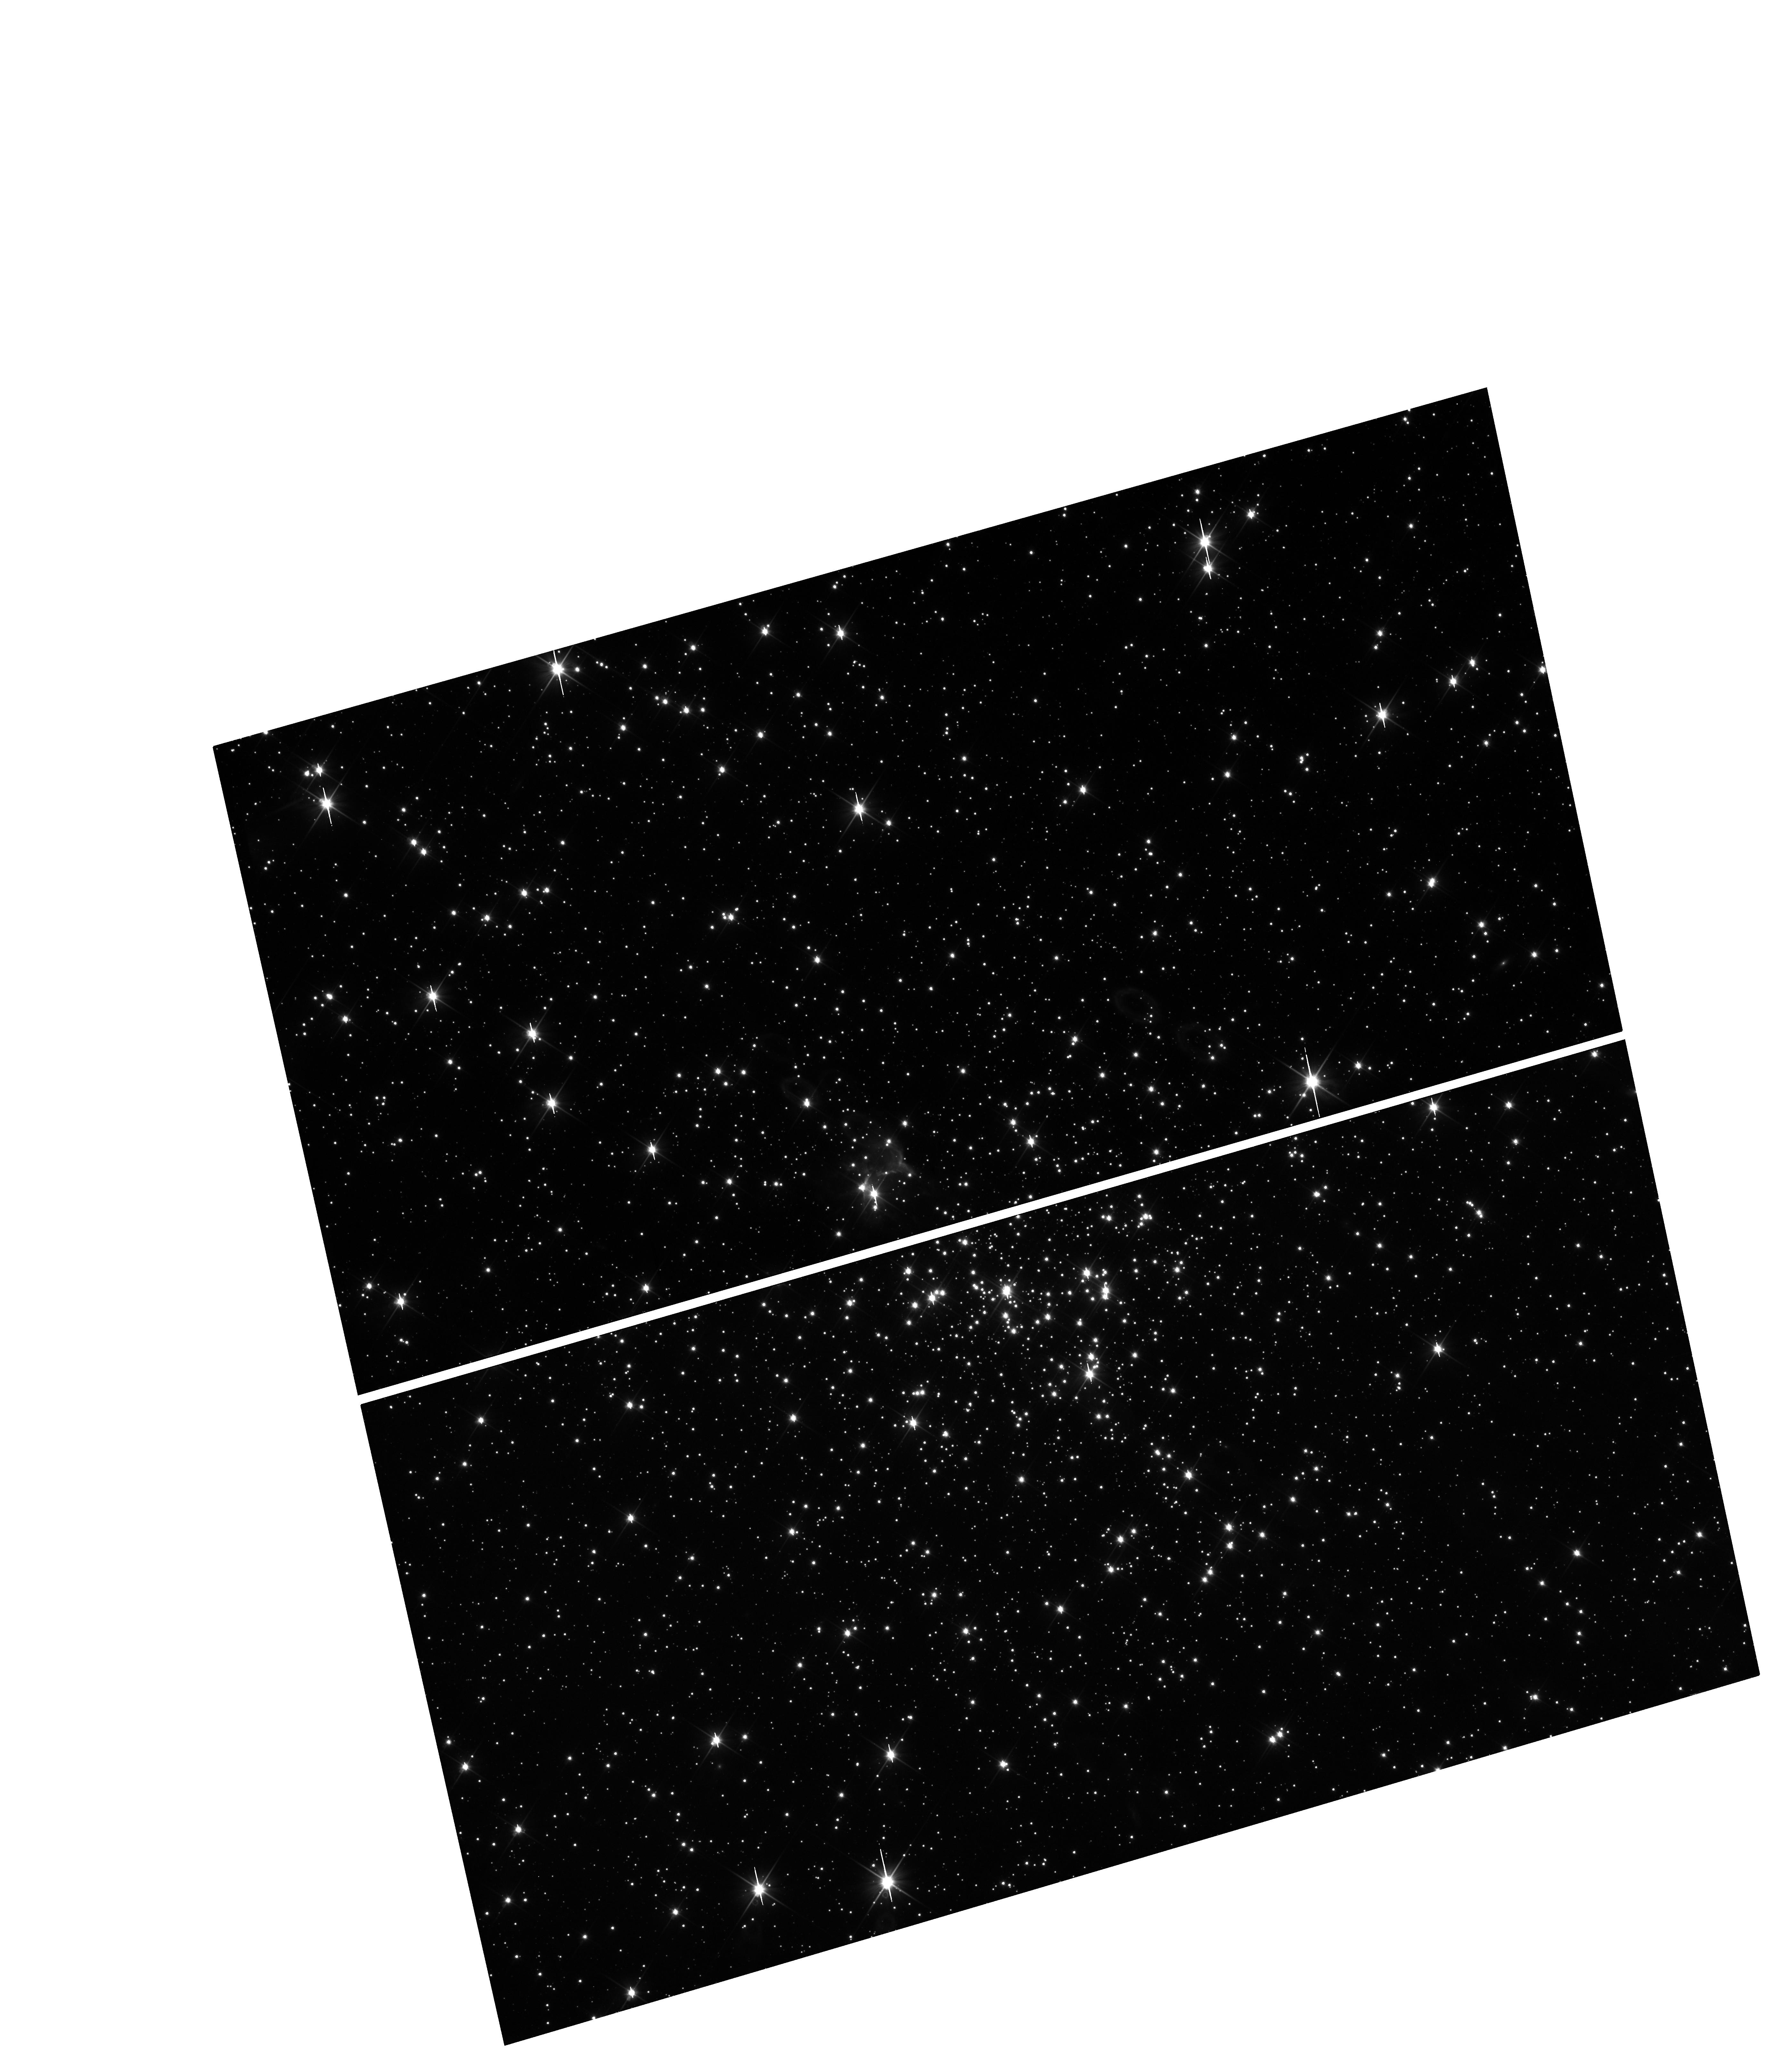
Target: PHR1315-6555-OFFSET. Instrument: WFC3/UVIS. Filter: F200LP. Exposure: 17 min. Observation ID: hst_12518_01_wfc3_uvis_f200lp_ibp701

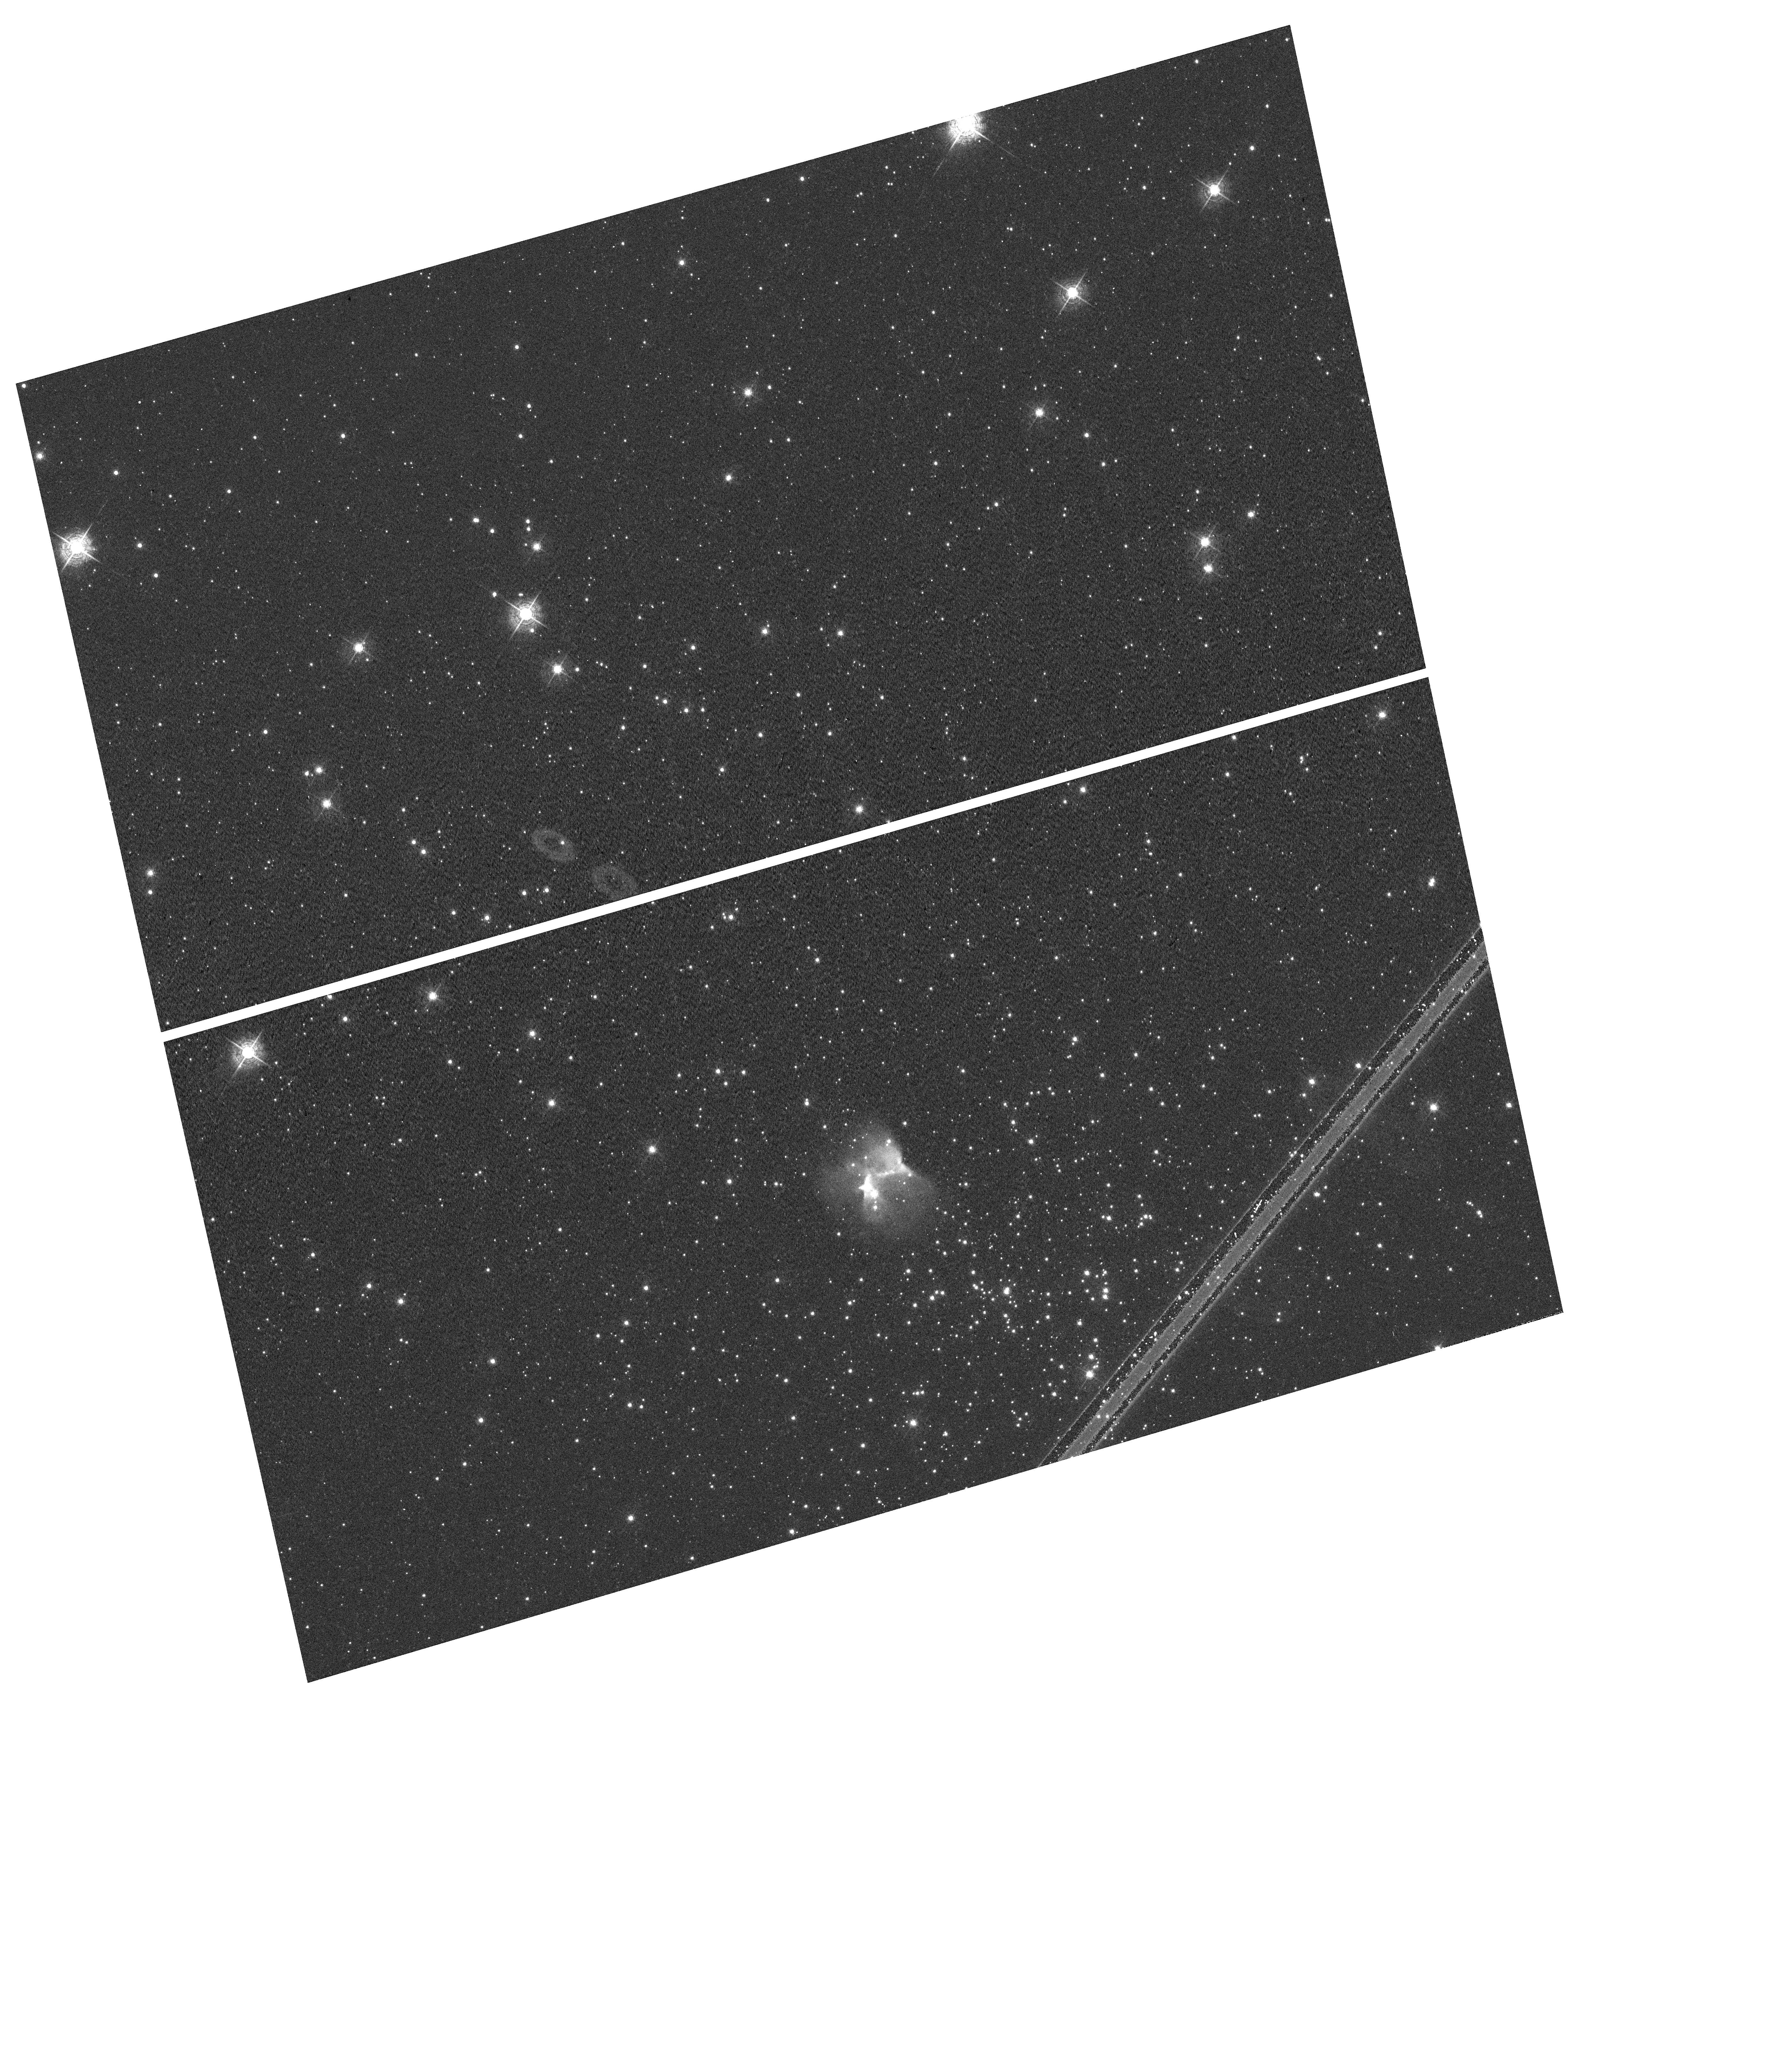
Target: PHR1315-6555. Instrument: WFC3/UVIS. Filter: F502N. Exposure: 17 min. Observation ID: hst_12518_01_wfc3_uvis_f502n_ibp701

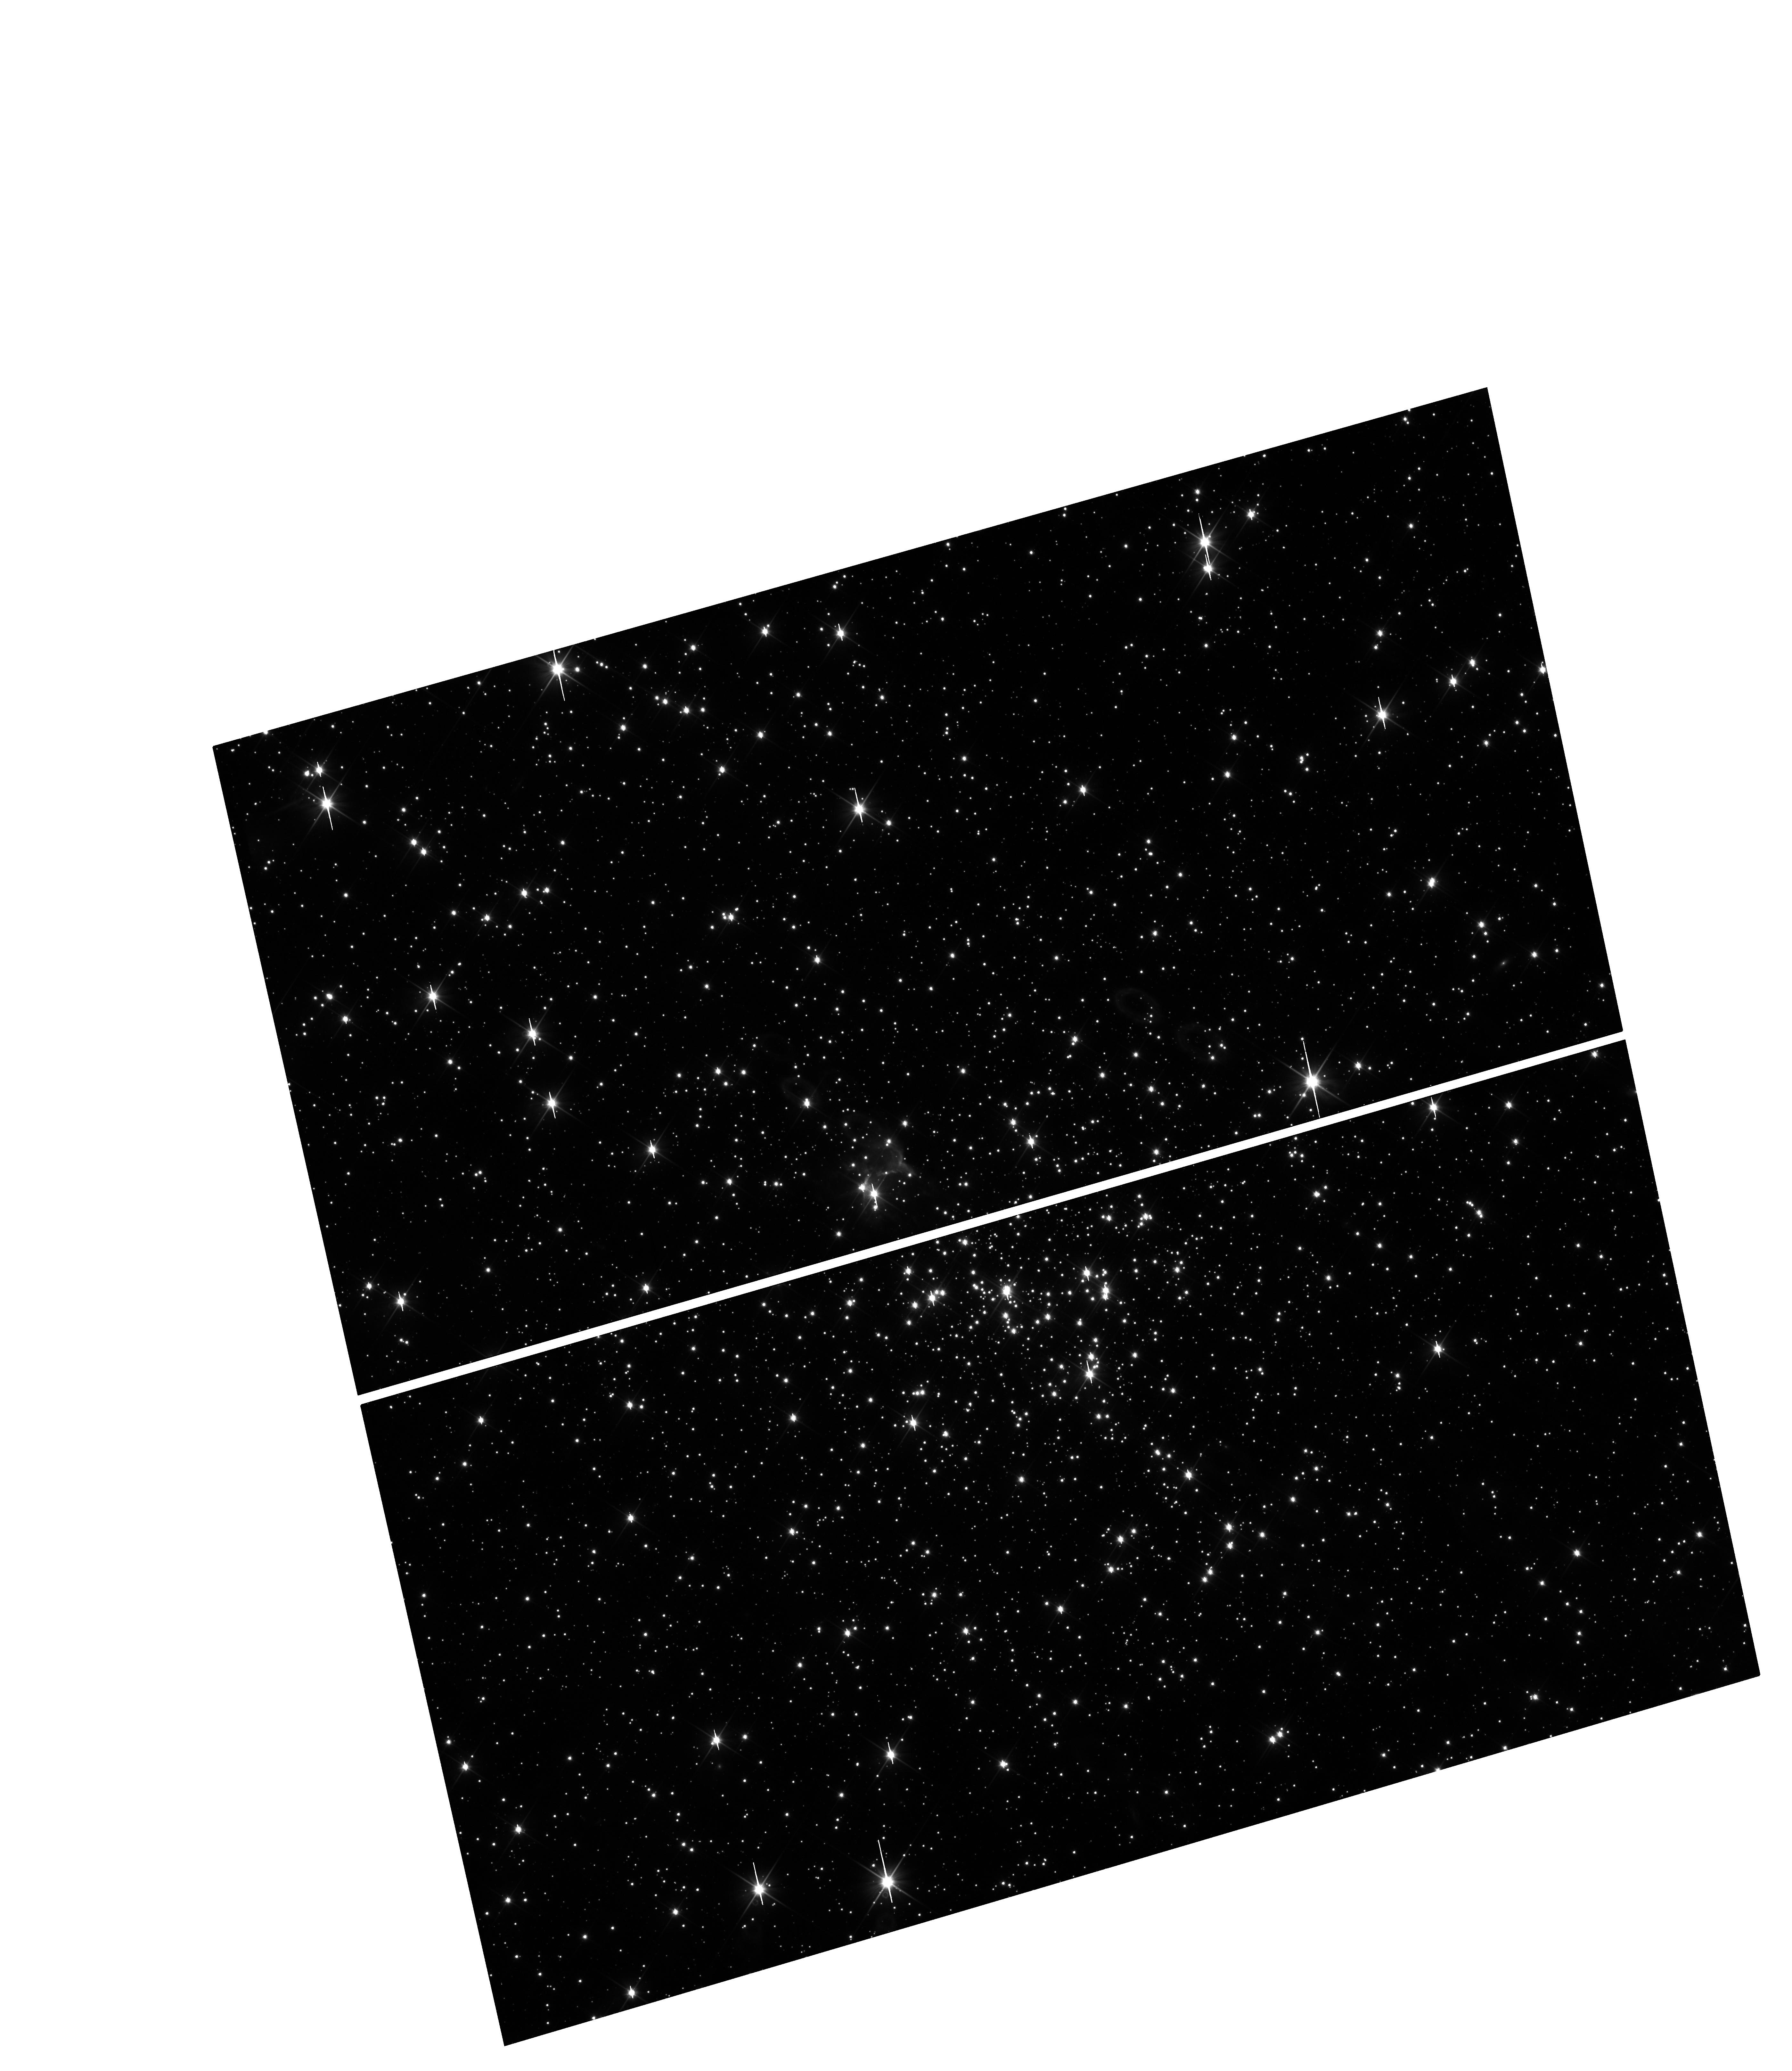
Target: PHR1315-6555-OFFSET. Instrument: WFC3/UVIS. Filter: F350LP. Exposure: 18 min. Observation ID: hst_12518_01_wfc3_uvis_f350lp_ibp701

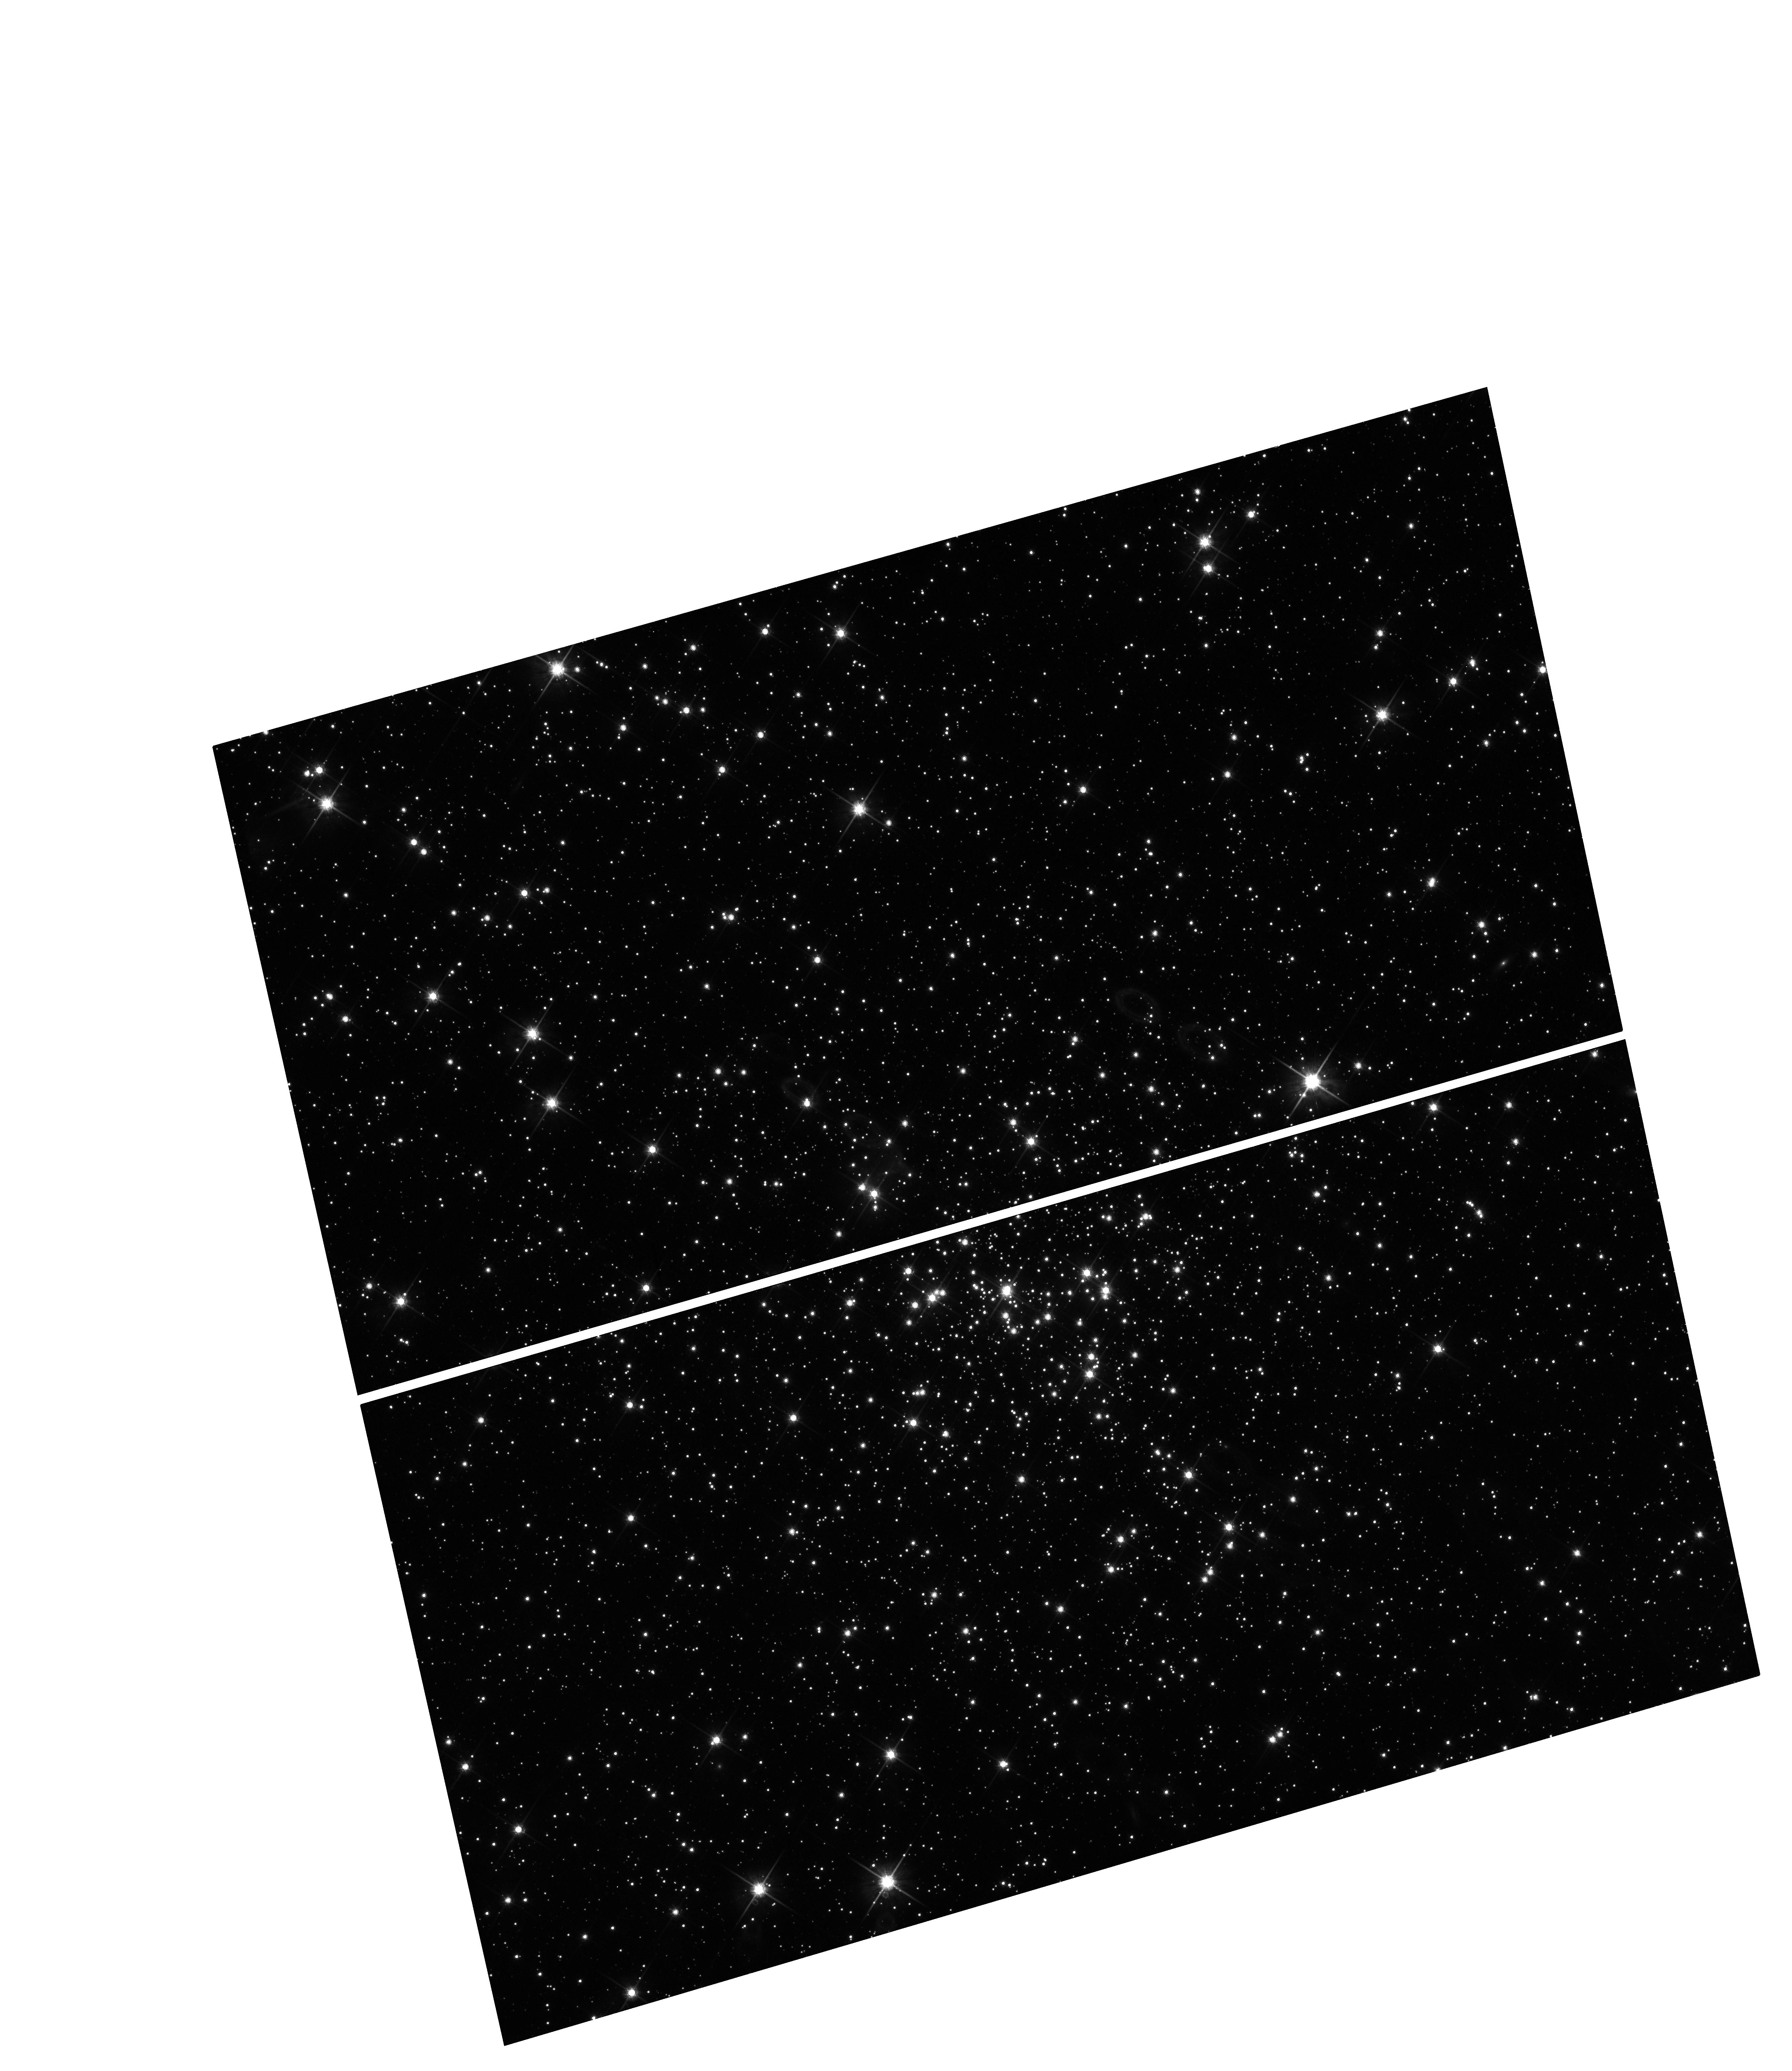
Target: PHR1315-6555-OFFSET. Instrument: WFC3/UVIS. Filter: F814W. Exposure: 18 min. Observation ID: hst_12518_01_wfc3_uvis_f814w_ibp701

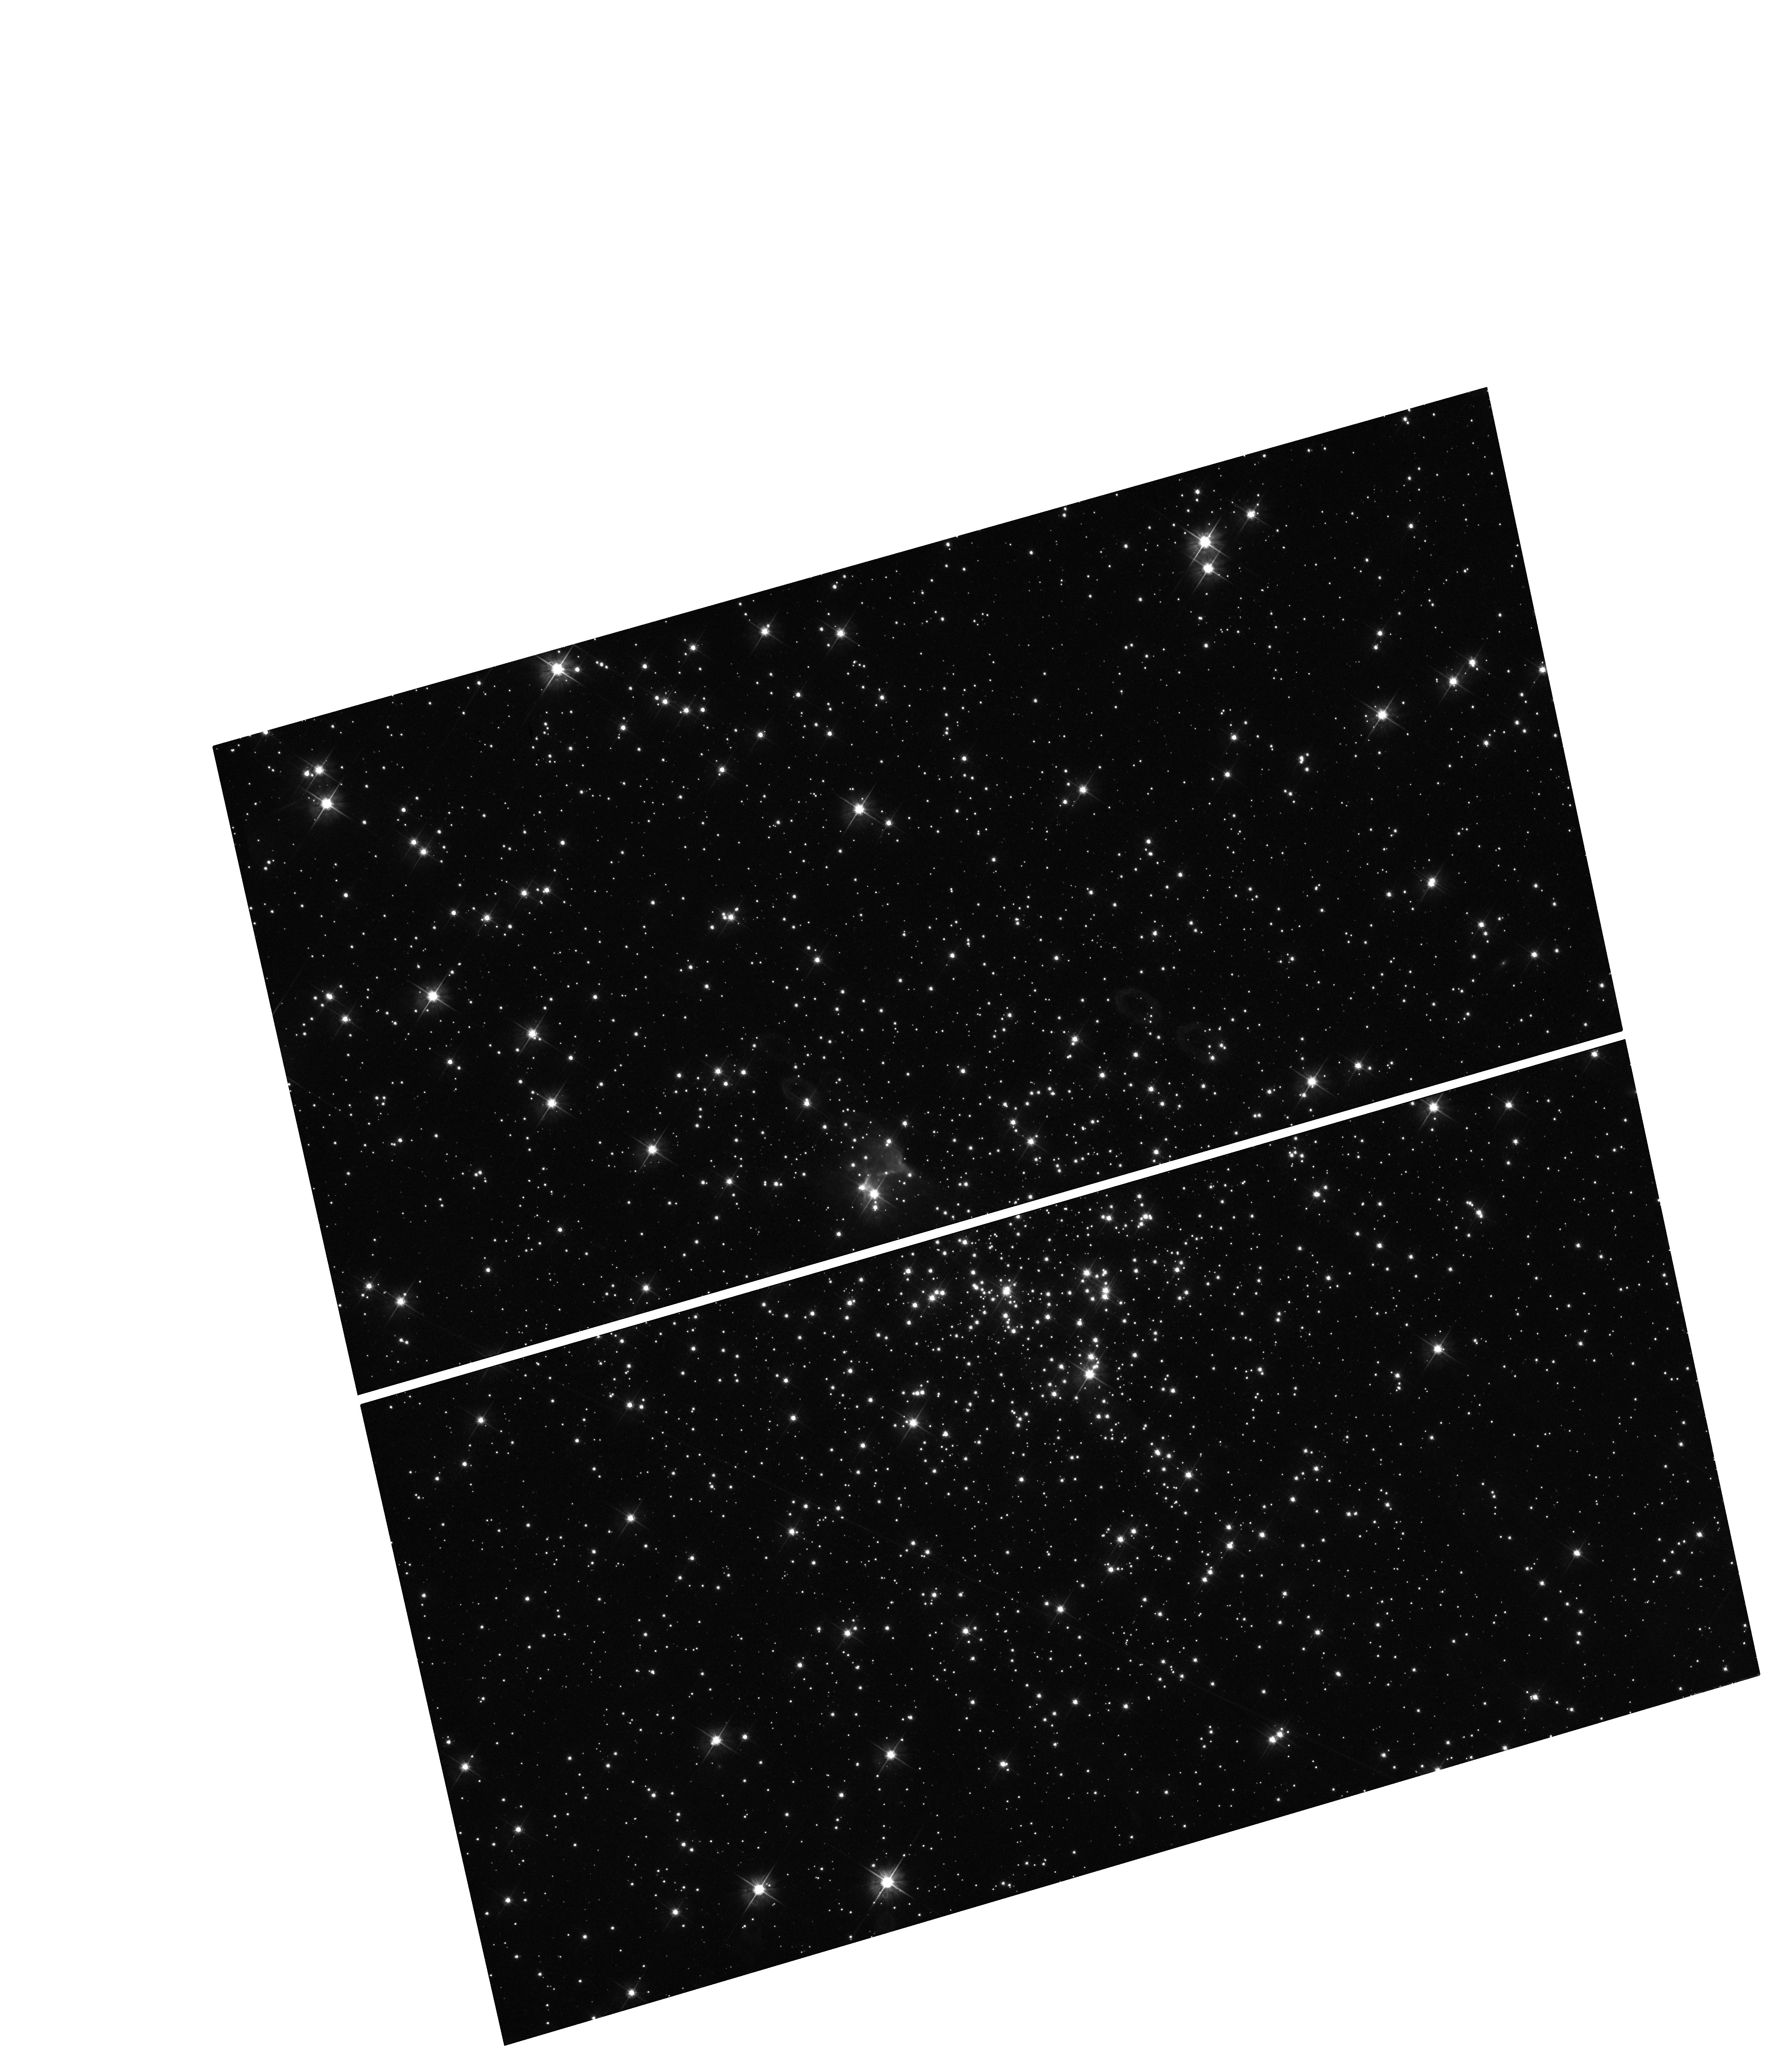
Target: PHR1315-6555-OFFSET. Instrument: WFC3/UVIS. Filter: F555W. Exposure: 18 min. Observation ID: hst_12518_01_wfc3_uvis_f555w_ibp701

A New Lead on the White Dwarf Initial-to-Final Mass Relation (PI: Parker, Quentin)

Any association between a planetary nebula (PN) and a Galactic open star cluster is an extremely valuable and potent astrophysical tool. This is because the accurate (<10%) cluster distance, as determined from a high quality color-magnitude diagram (CMD), constrains the physical parameters of the PN and its central star (CSPN) to exceptional precision. The age, and hence mass of the progenitor star can also be very tightly constrained from cluster isochrones. CSPN photometry also allows precise determination of its intrinsic luminosity and mass. The mass of the progenitor star, which can be related to the chemistry of the resulting PN (from spectroscopy), provides a rare additional datum for the fundamental white dwarf (WD) initial-to-final mass relation (IFMR) which intimately links WD properties to their main-sequence progenitors. A robust IFMR is a key component of using WD luminosity functions to constrain the age of the Galactic disk (field WD population) and open clusters (cluster population) and is also key to the build up of carbon and nitrogen in galaxies. We have discovered a unique PN/open cluster association to add to the IFMR. This single-object proposal is designed to exploit the science inherent in this remarkable discovery.